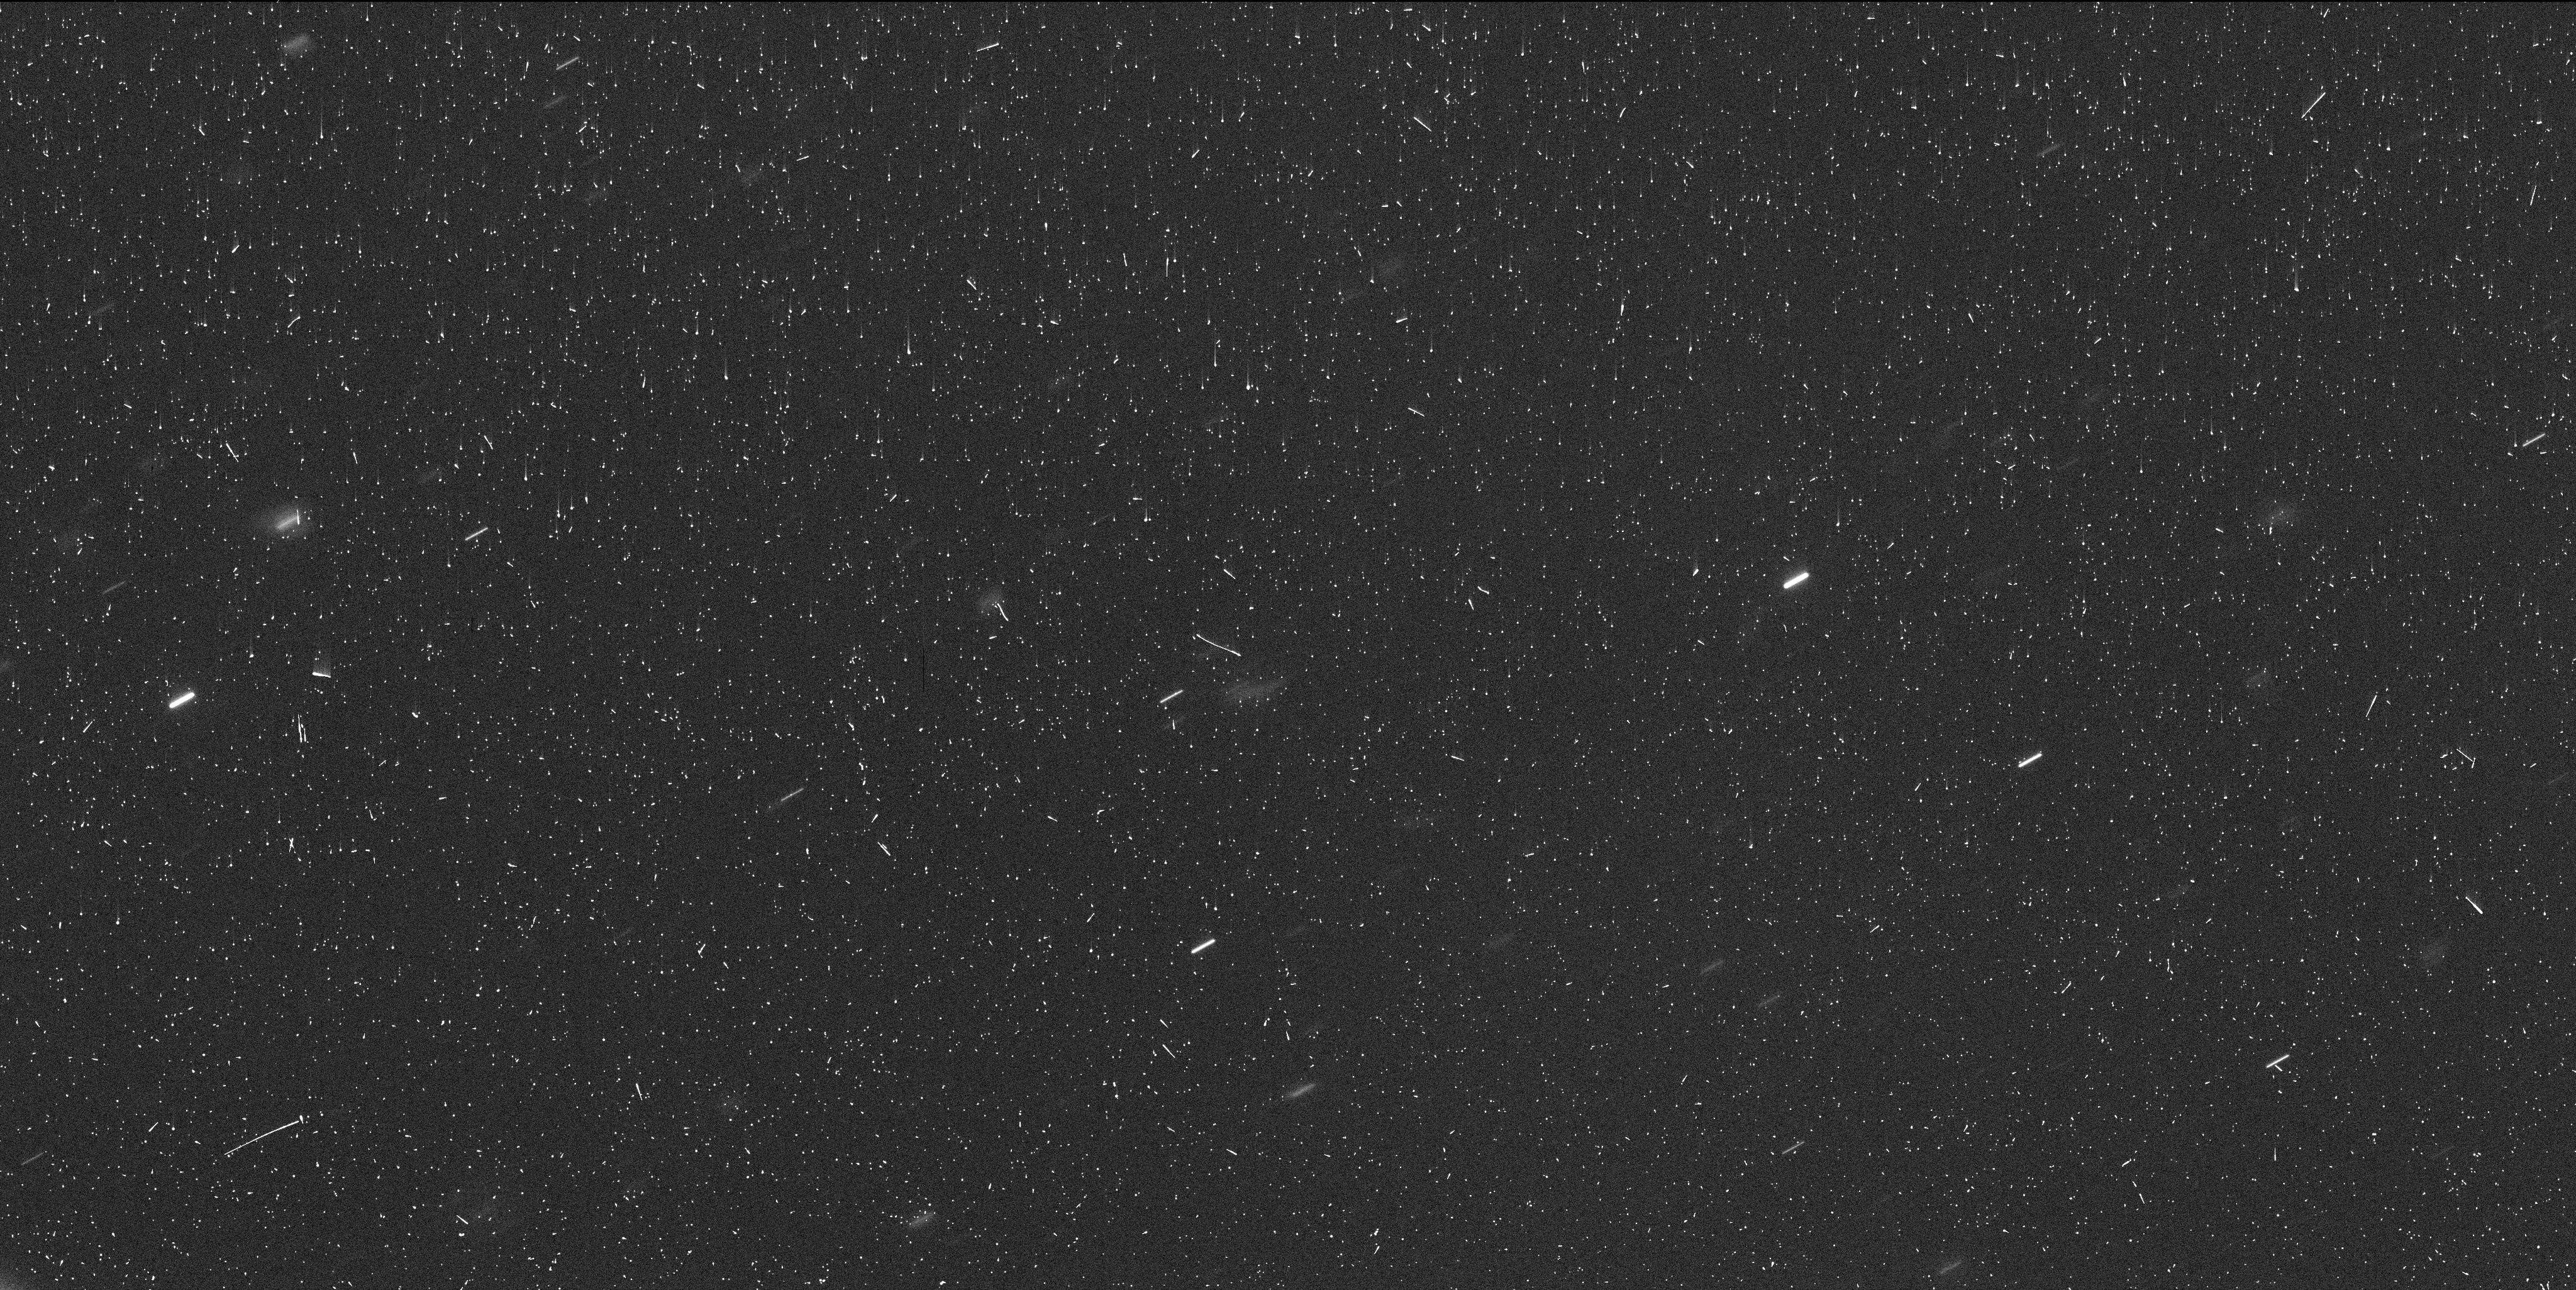
Target: COMET-P-2020-MK4
Instrument: WFC3/UVIS
Filter: F350LP
Exposure: 6 min
Observation ID: if3h01bpq

Investigating a Vanishing Active Centaur (PI: Chandler, Colin Orion)

Centaurs are minor planets found between the orbits of Jupiter and Neptune. In this region temperatures are too cold for water ice to be sublimate, yet a rare (<20) subset of Centaurs display cometary activity such as a tail or coma. Observations by our team of one such active Centaur, P/2020 MK4, revealed the object had dimmed dramatically, by over 4 magnitudes. A distinct cloud of material has been consistently observable, even in the absence of a clearly discernible nucleus. We present two hypotheses to explain the vanishing of active Centaur P/2020 MK4: (1) the object is disintegrating or dissipating, or (2) the object is much smaller than previously estimated and is now entering a quiescent phase. Notably, the object has a nearly circular orbit (e=0.01), so a decrease in temperature alone cannot account for sublimation cessation, thus disintegration or material exhaustion may be more plausible. In order to test our hypotheses we propose to observe P/2020 MK4 with the WFC3 instrument with the F350LP filter in a sequence of four images acquired during a single orbit. With these observations we will (1) search for the presence of a nucleus (or nuclei, in case of breakup), (2) characterize the activity morphology, (3) measure the size of the debris cloud, and (4) describe the changes in mass loss rates through an observationally informed model of our own construction. In addition to furthering our understanding of active Centaurs, our findings will significantly enhance our understanding of the Centaur population if a fraction of the objects vanish prior to discovery, a possibility enhanced by their recent arrival to the Centaur region and short dynamical lifetimes.